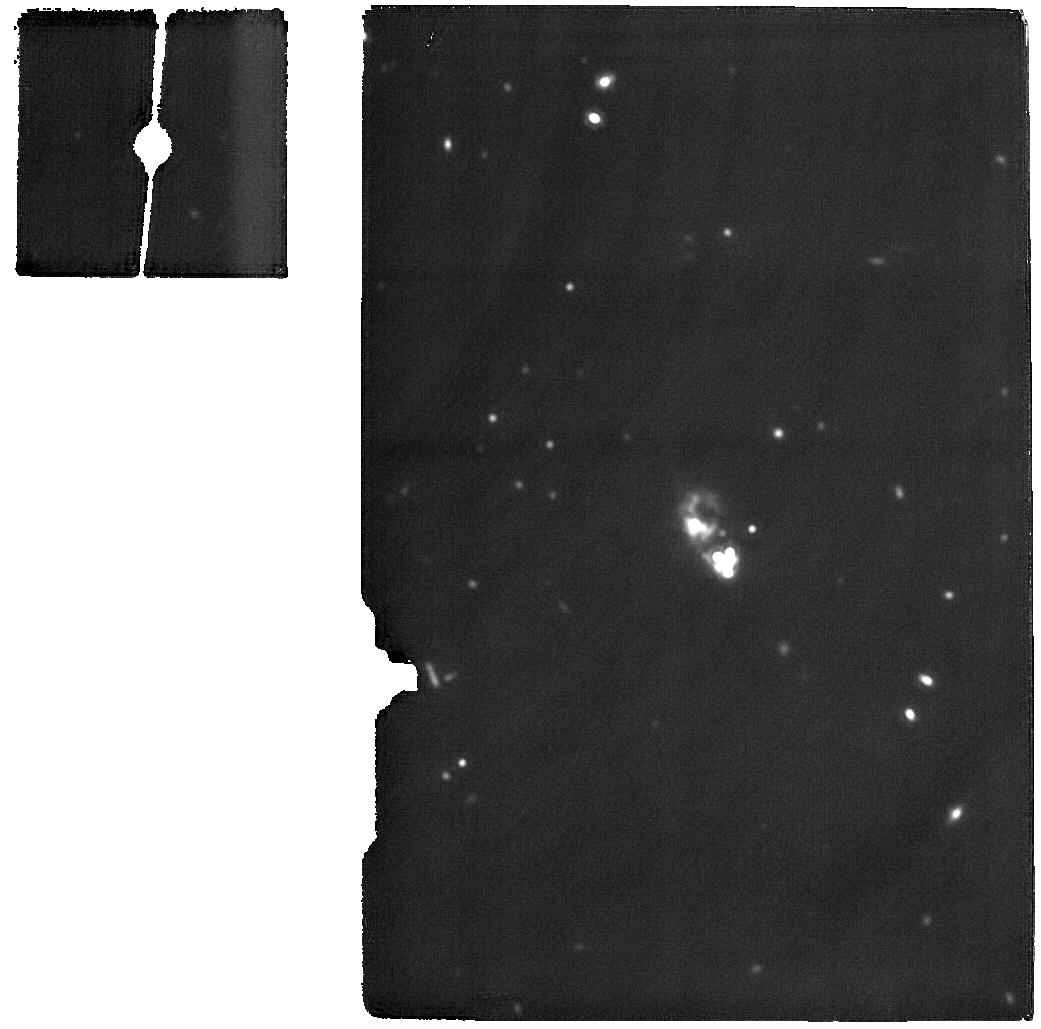
Target: I-ZW-18-MIRI. Instrument: MIRI. Filter: F1800W. Exposure: 1.6 h. Observation ID: jw01233-o001_t001_miri_f1800w

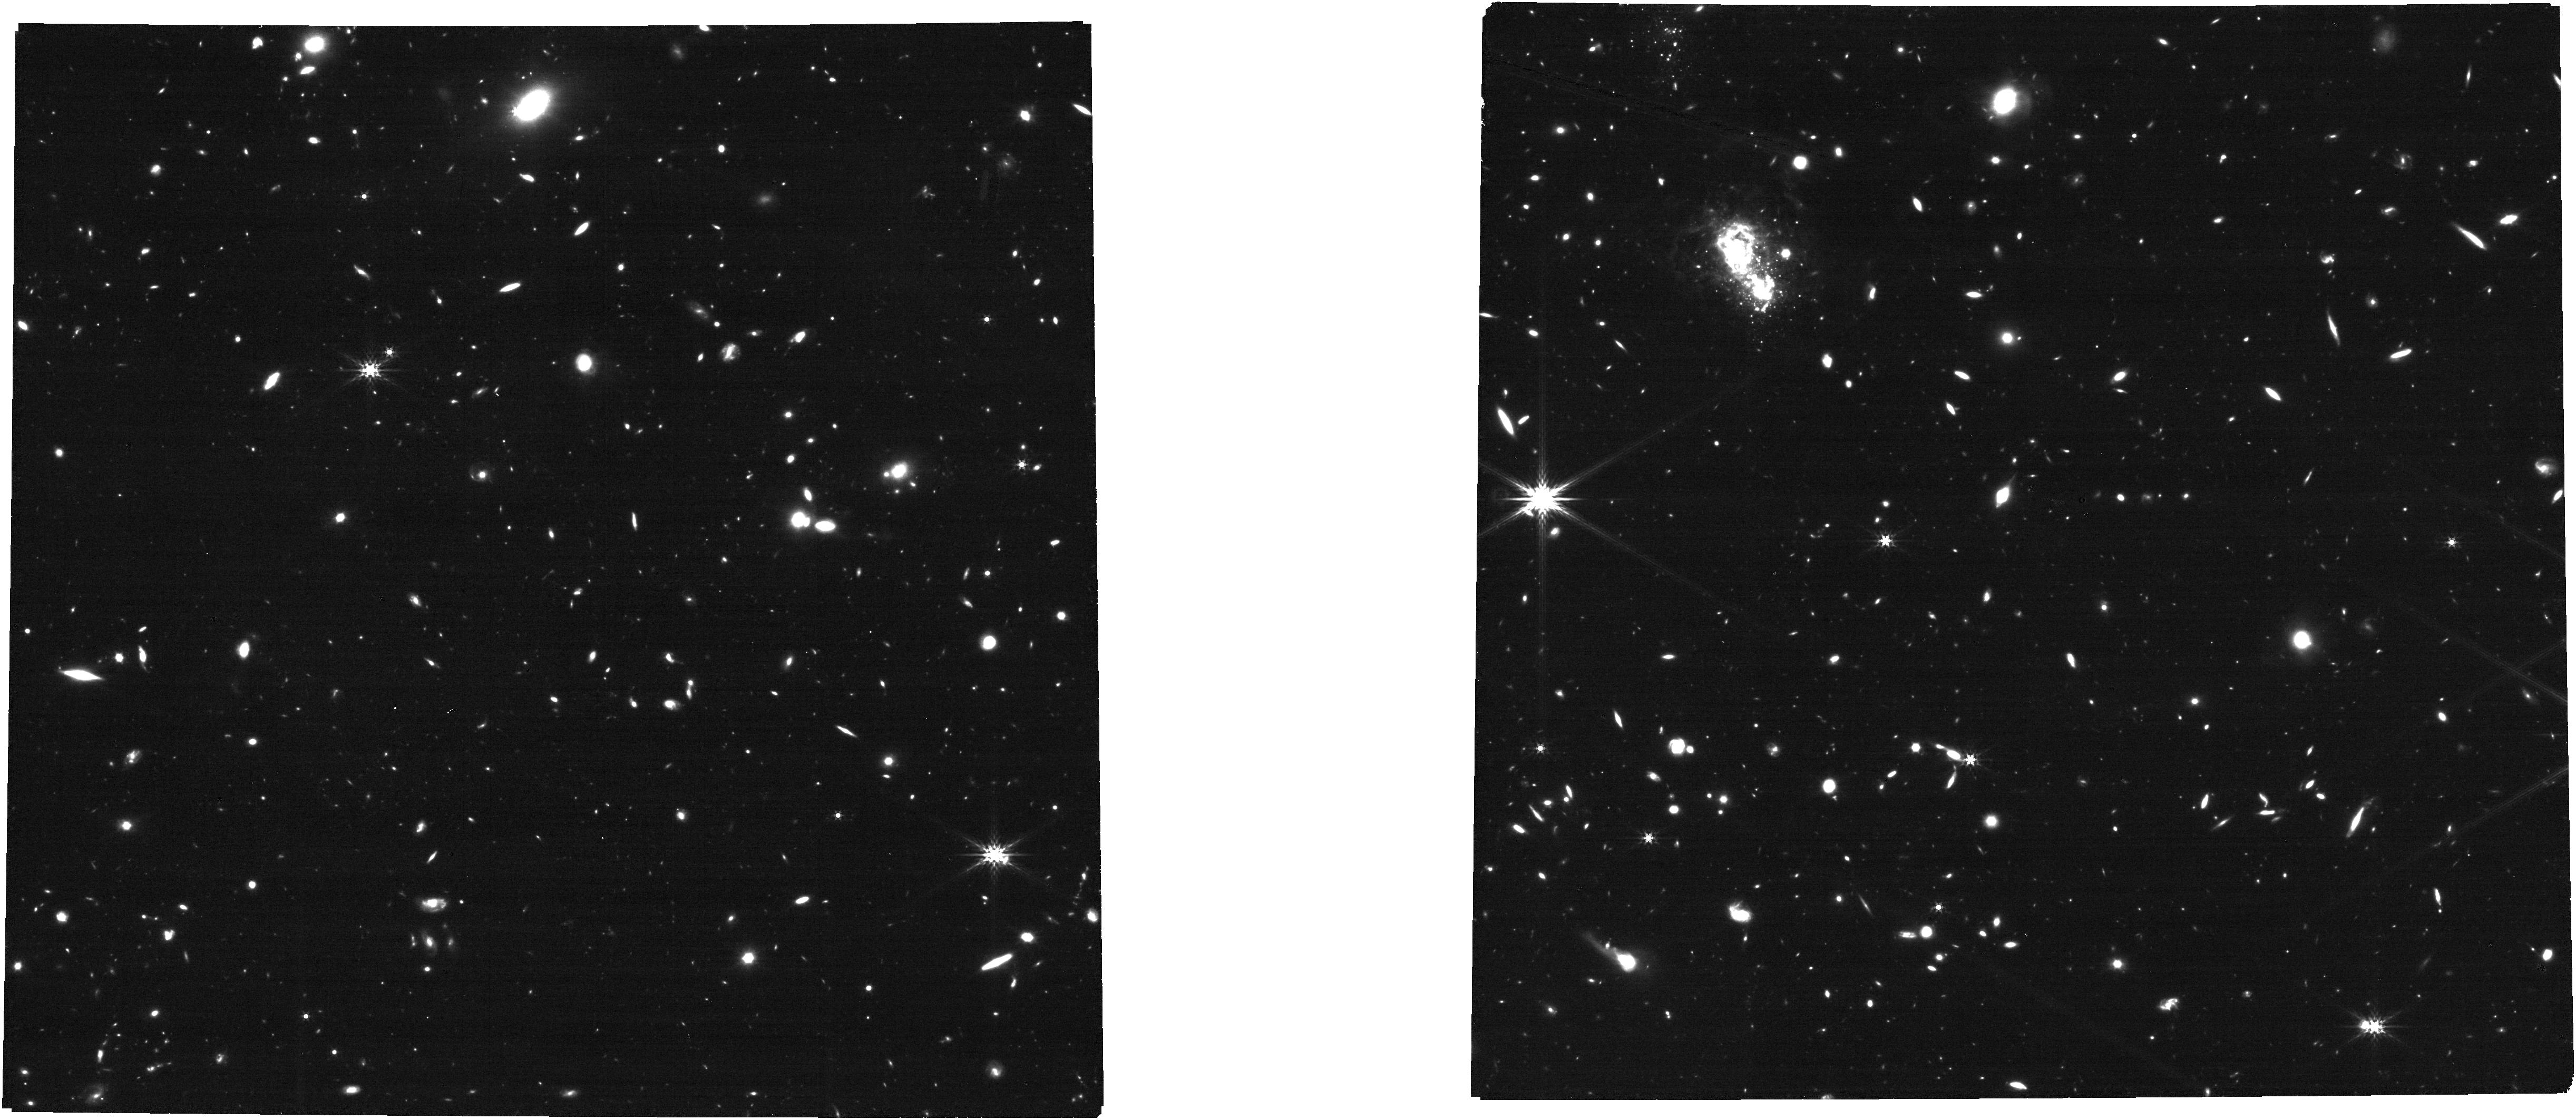
Target: I-ZW-18-NIRCAM. Instrument: NIRCAM. Filter: F356W. Exposure: 21 min. Observation ID: jw01233-o002_t002_nircam_clear-f356w

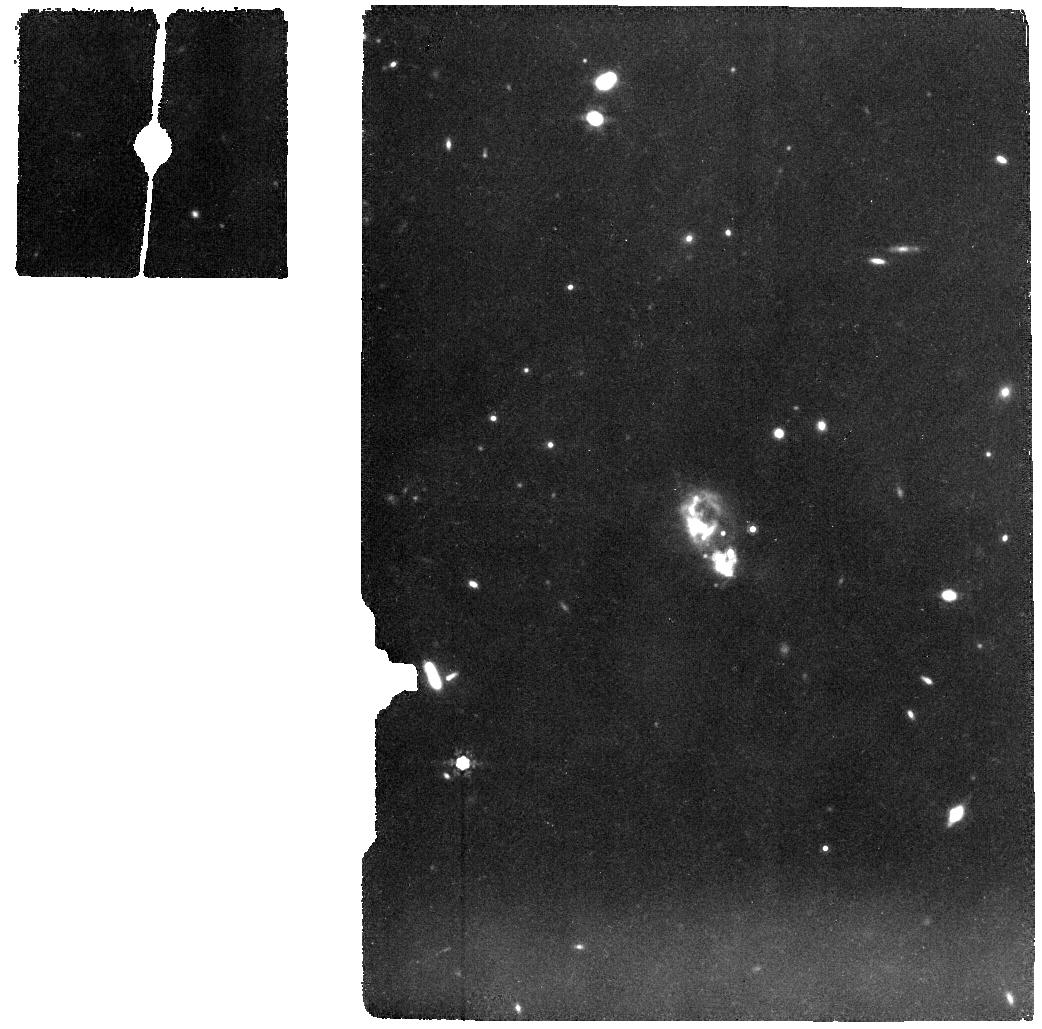
Target: I-ZW-18-MIRI. Instrument: MIRI. Filter: F1000W. Exposure: 37 min. Observation ID: jw01233-o001_t001_miri_f1000w

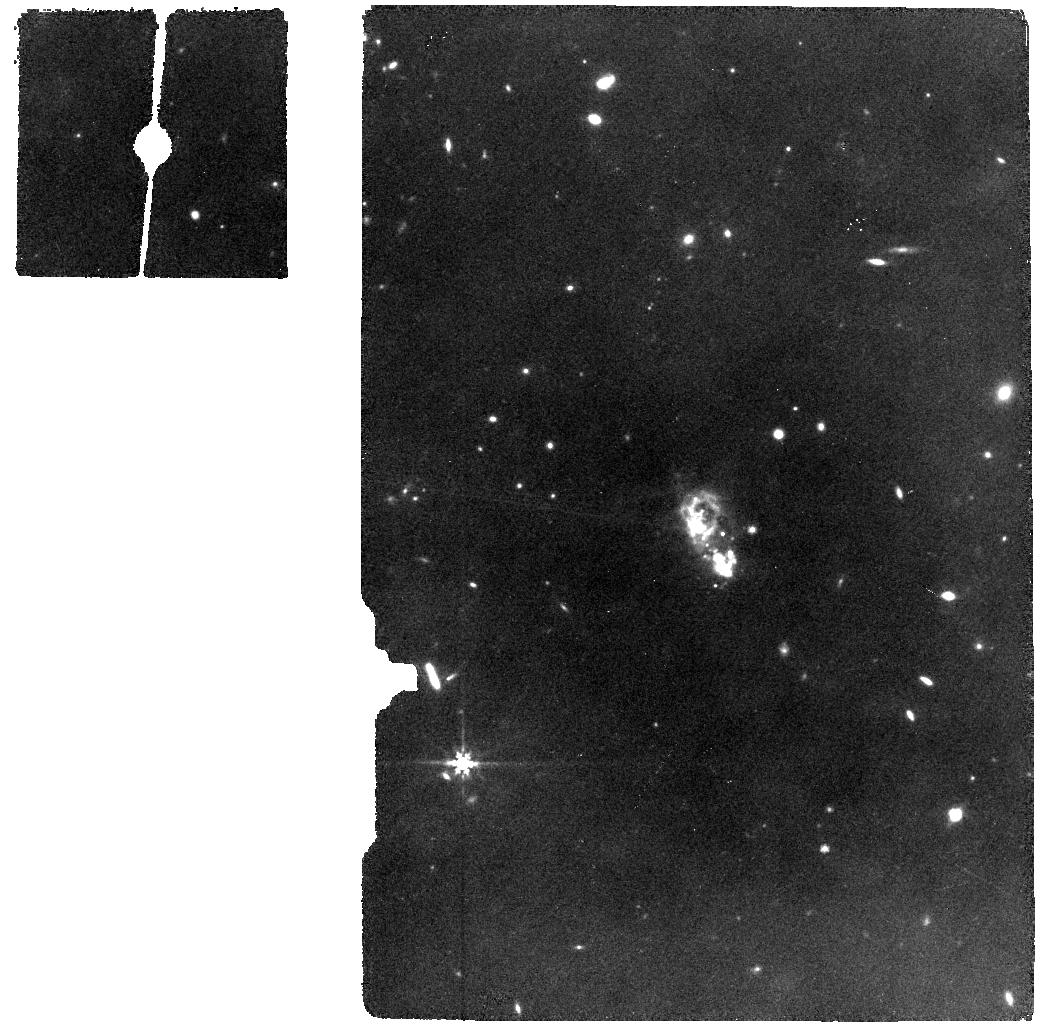
Target: I-ZW-18-MIRI. Instrument: MIRI. Filter: F770W. Exposure: 19 min. Observation ID: jw01233-o001_t001_miri_f770w

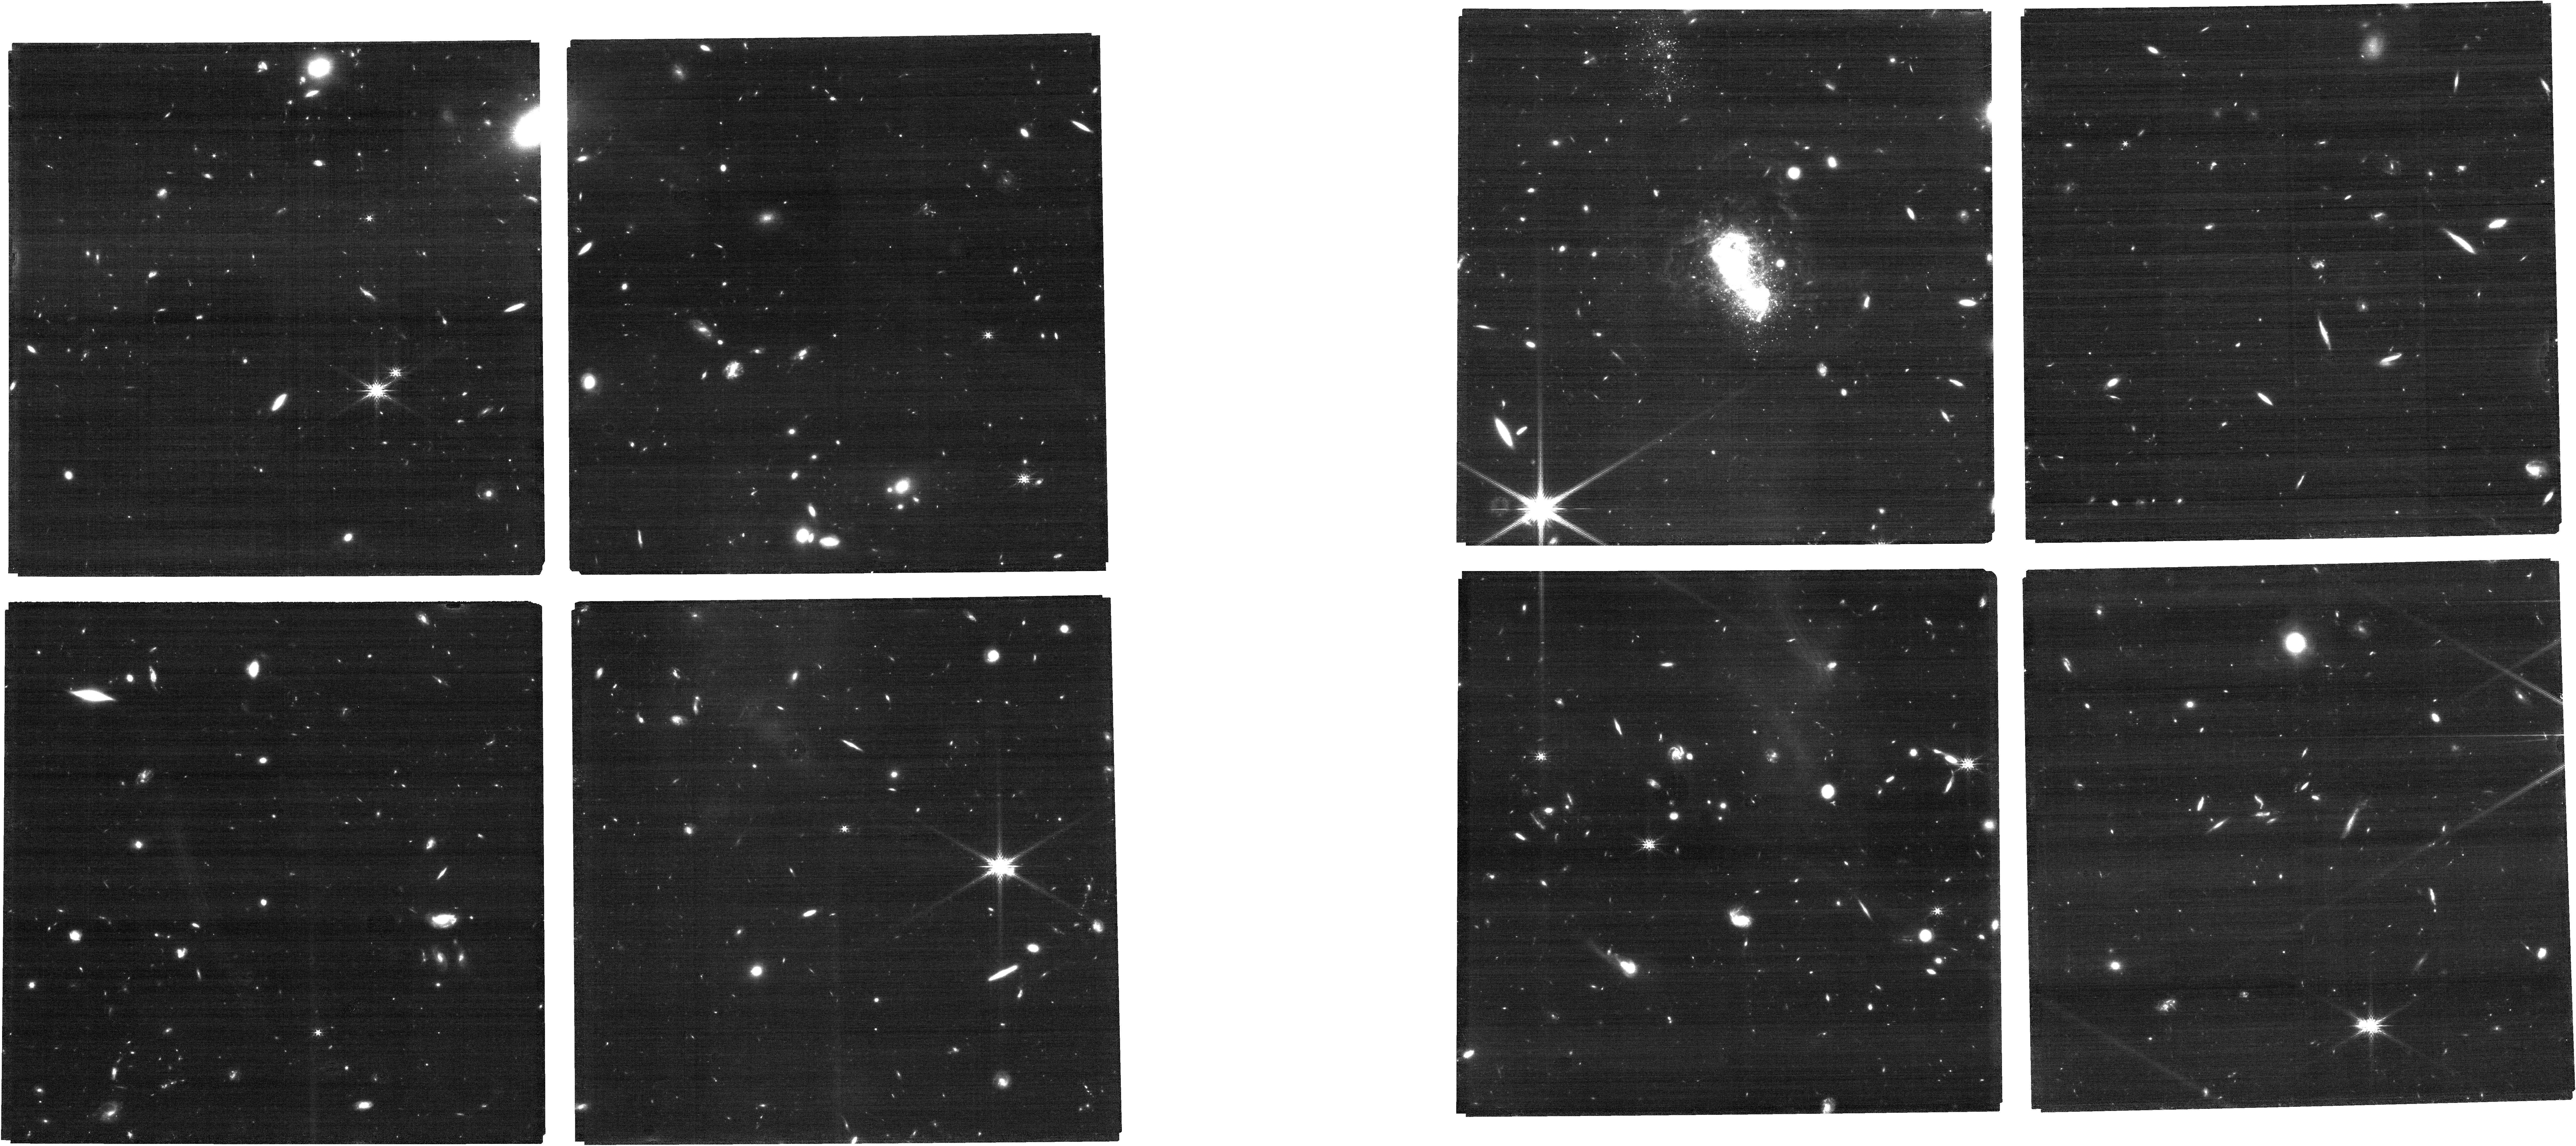
Target: I-ZW-18-NIRCAM. Instrument: NIRCAM. Filter: F200W. Exposure: 21 min. Observation ID: jw01233-o002_t002_nircam_clear-f200w

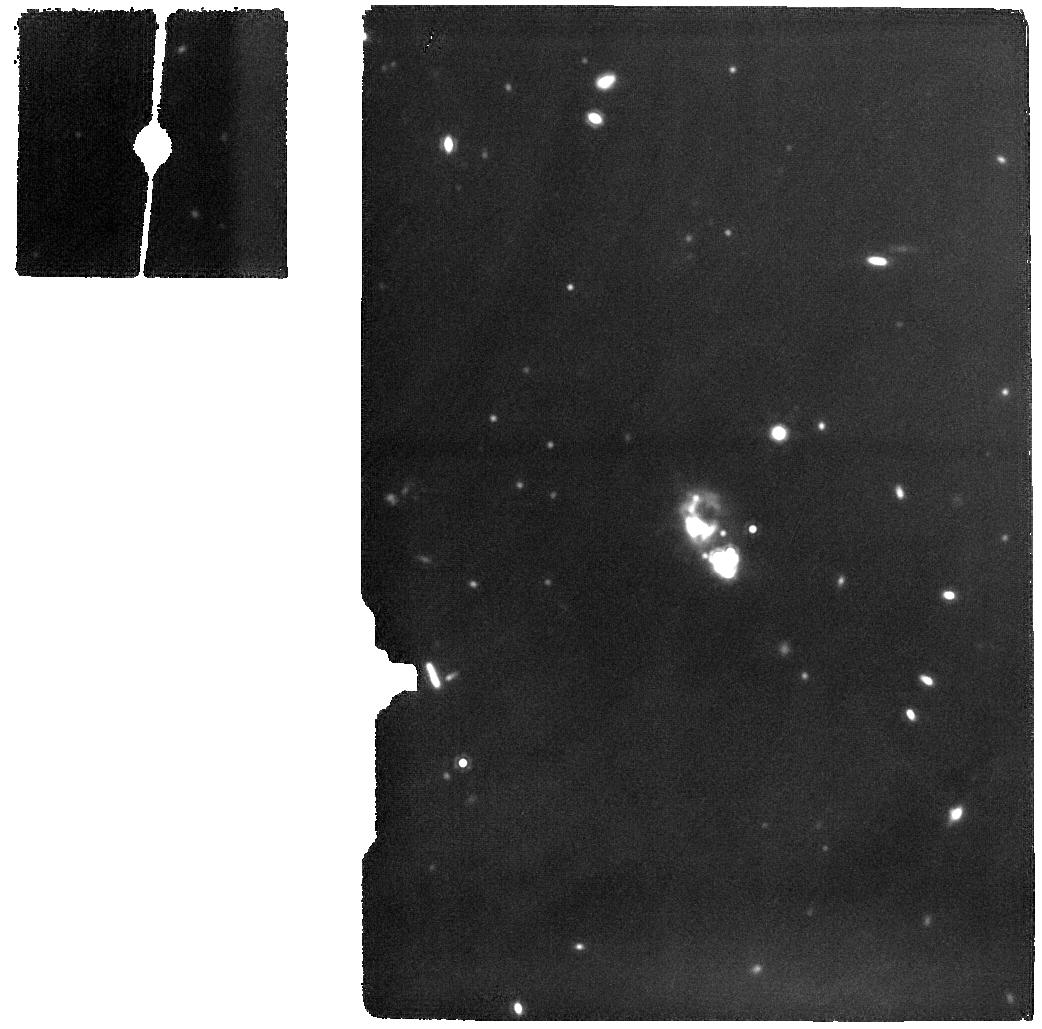
Target: I-ZW-18-MIRI. Instrument: MIRI. Filter: F1500W. Exposure: 41 min. Observation ID: jw01233-o001_t001_miri_f1500w

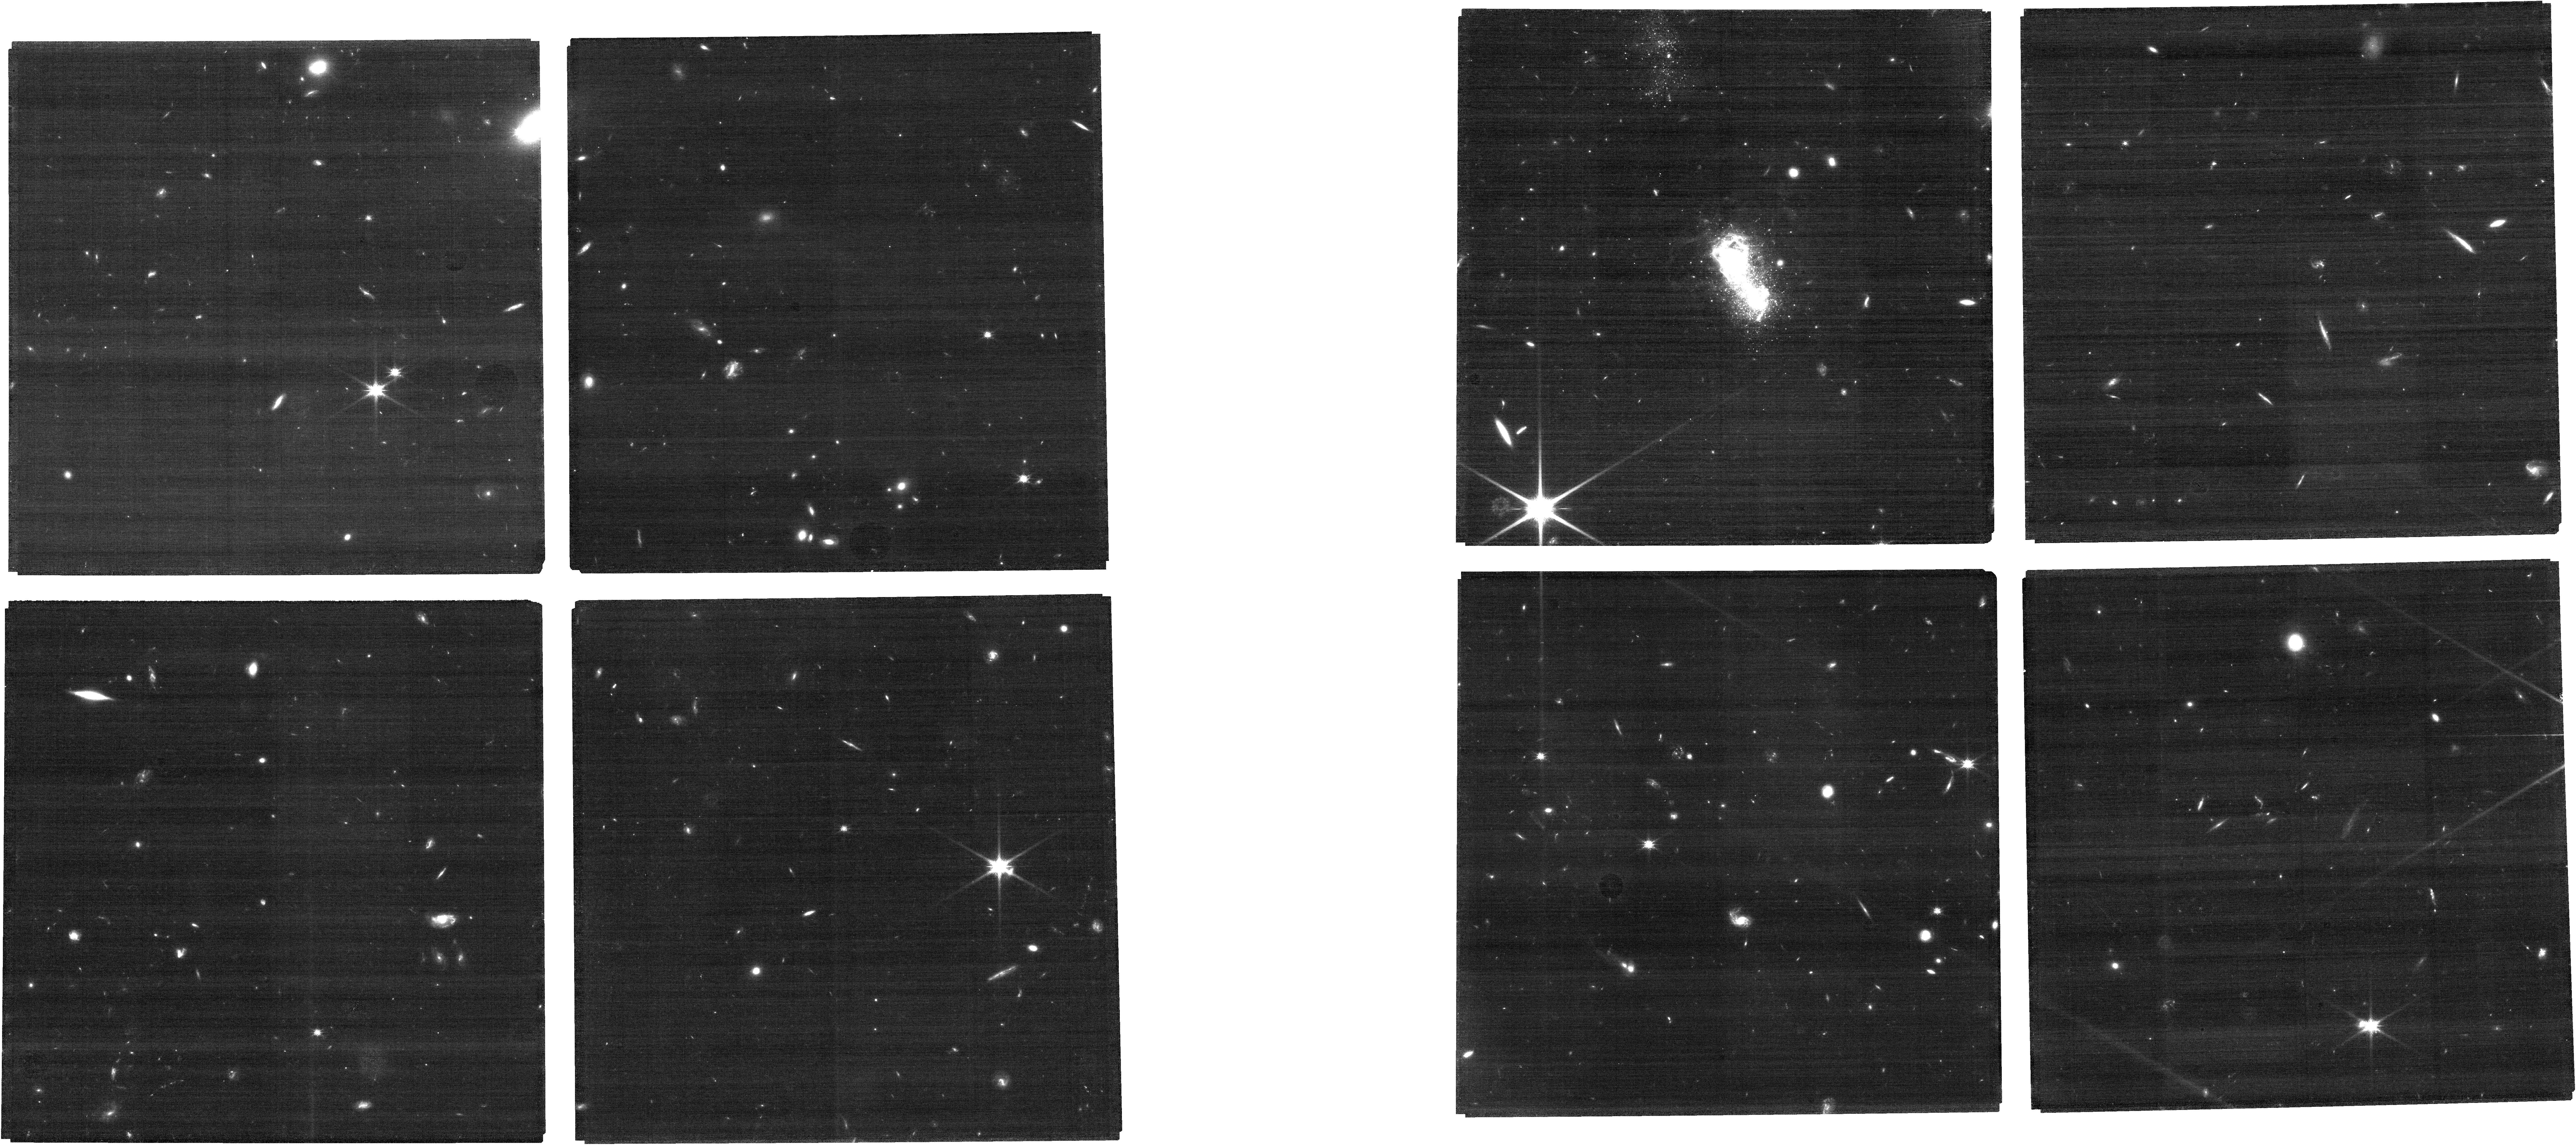
Target: I-ZW-18-NIRCAM. Instrument: NIRCAM. Filter: F115W. Exposure: 21 min. Observation ID: jw01233-o002_t002_nircam_clear-f115w

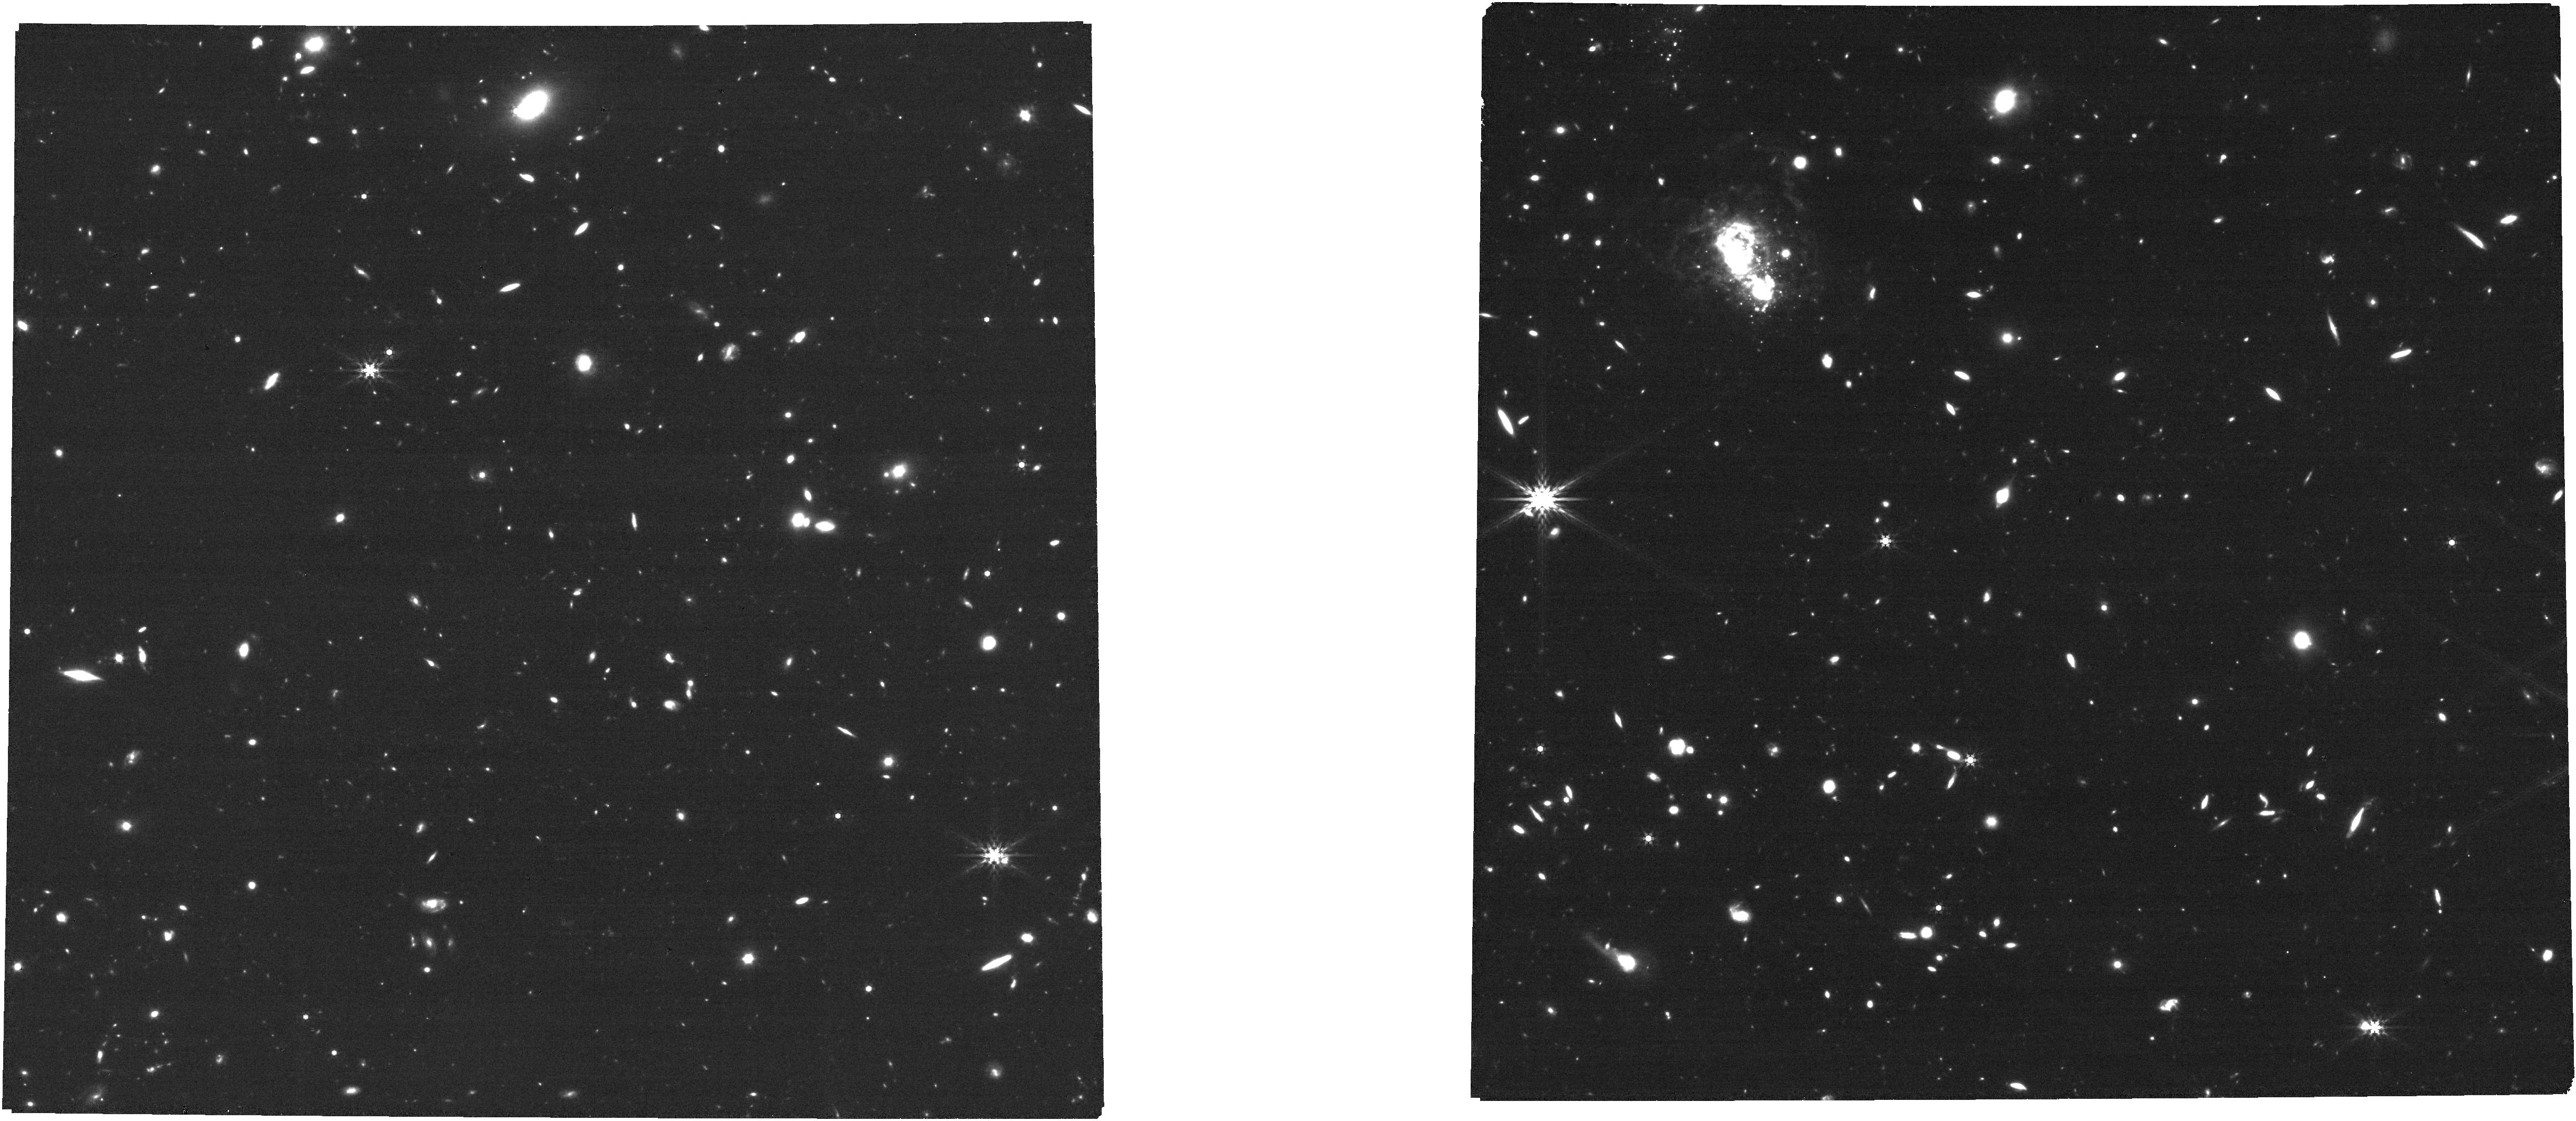
Target: I-ZW-18-NIRCAM. Instrument: NIRCAM. Filter: F444W. Exposure: 21 min. Observation ID: jw01233-o002_t002_nircam_clear-f444w

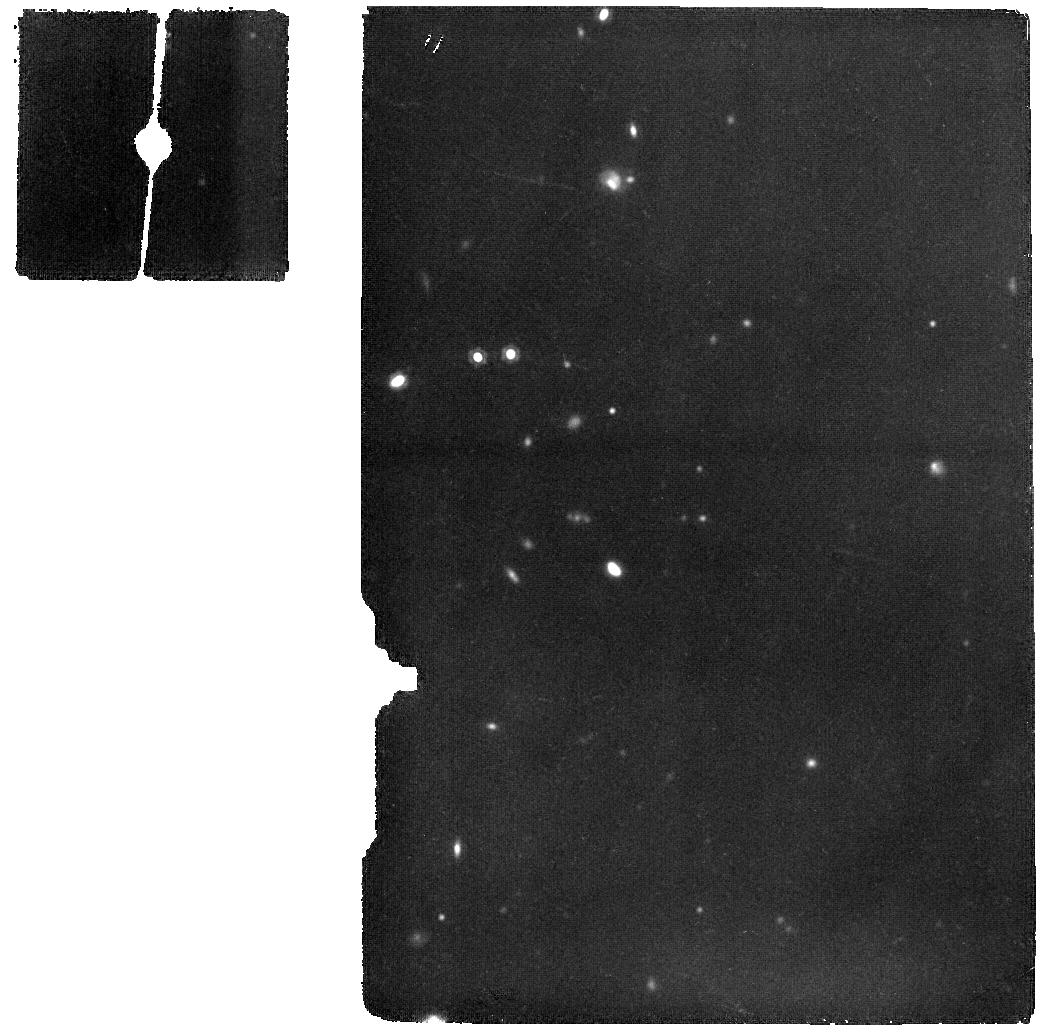
Target: I-ZW-18-NIRCAM. Instrument: MIRI. Filter: F1500W. Exposure: 21 min. Observation ID: jw01233-o002_t002_miri_f1500w

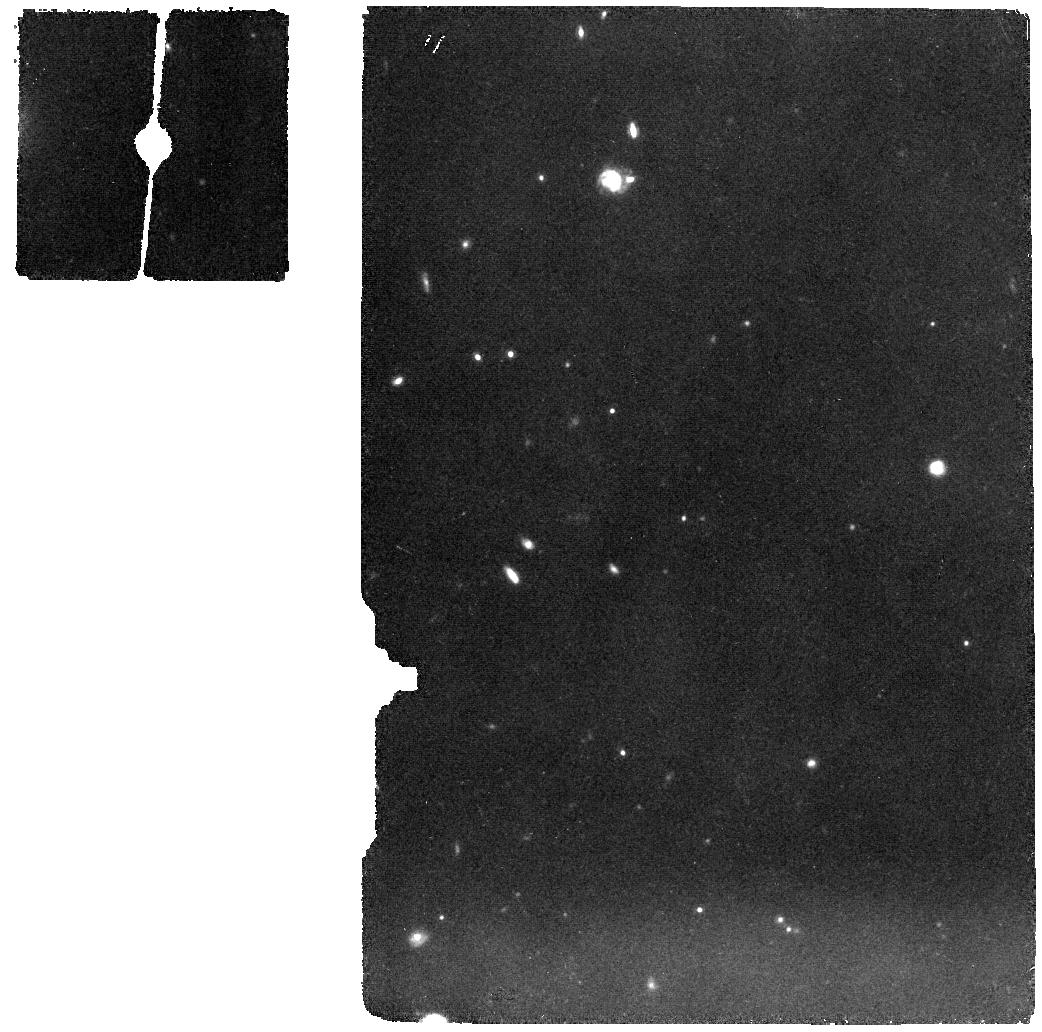
Target: I-ZW-18-NIRCAM. Instrument: MIRI. Filter: F1000W. Exposure: 21 min. Observation ID: jw01233-o002_t002_miri_f1000w

I Zw 18: Dust Life Cycle at Very Low Metallicity (PI: Meixner, Margaret)

JWST MIRI and NIRCam will be used to study the life cycle of dust in I Zw 18, in a manner comparable to Spitzer studies of the life cycle of dust in the Large and Small Magellanic clouds (e.g., Meixner et al. 2006; Gordon et al. 2011; Meixner et al. 2013). With the spatial resolution and sensitivity afforded by JWST, we will be able to study individual objects in the galaxy I Zw 18 that has an extremely low metallicity ([Fe/H] = - 1.9) and has been the subject of an HST study that detects both post-main sequence and young stars. Conditions in this galaxy are thought to be similar to high redshift galaxies and our study will shed light on the dust life cycle in the early universe. With NIRCam and MIRI, we will be able to study dusty objects, which were not seen by HST. Of particular interest are dust producers. Unlike our galaxy where low- and intermediate mass stars provide substantial dust via mass loss during the asymptotic giant branch (AGB), high redshift galaxies with known large dust content do not have time for stars with masses below 5 solar masses to evolve onto the AGB and produce dust. Recent works show that supernova can produce substantial amount of dust but it is not clear if that will survive the passages of shocks. Hence studies of intermediate-mass and high-mass stars towards the end of their evolution may be keys to understanding dust formation in galaxies. The detection of the massive young stellar objects in I Zw 18 will provide insight into the formation of massive stars at low metallicity. Together with the star formation history determinations from HST and the dust mass measurements from the Spitzer Space Telescope and the Herschel Space Observatory, we will be able to construct a dust evolution model of this important galaxy.